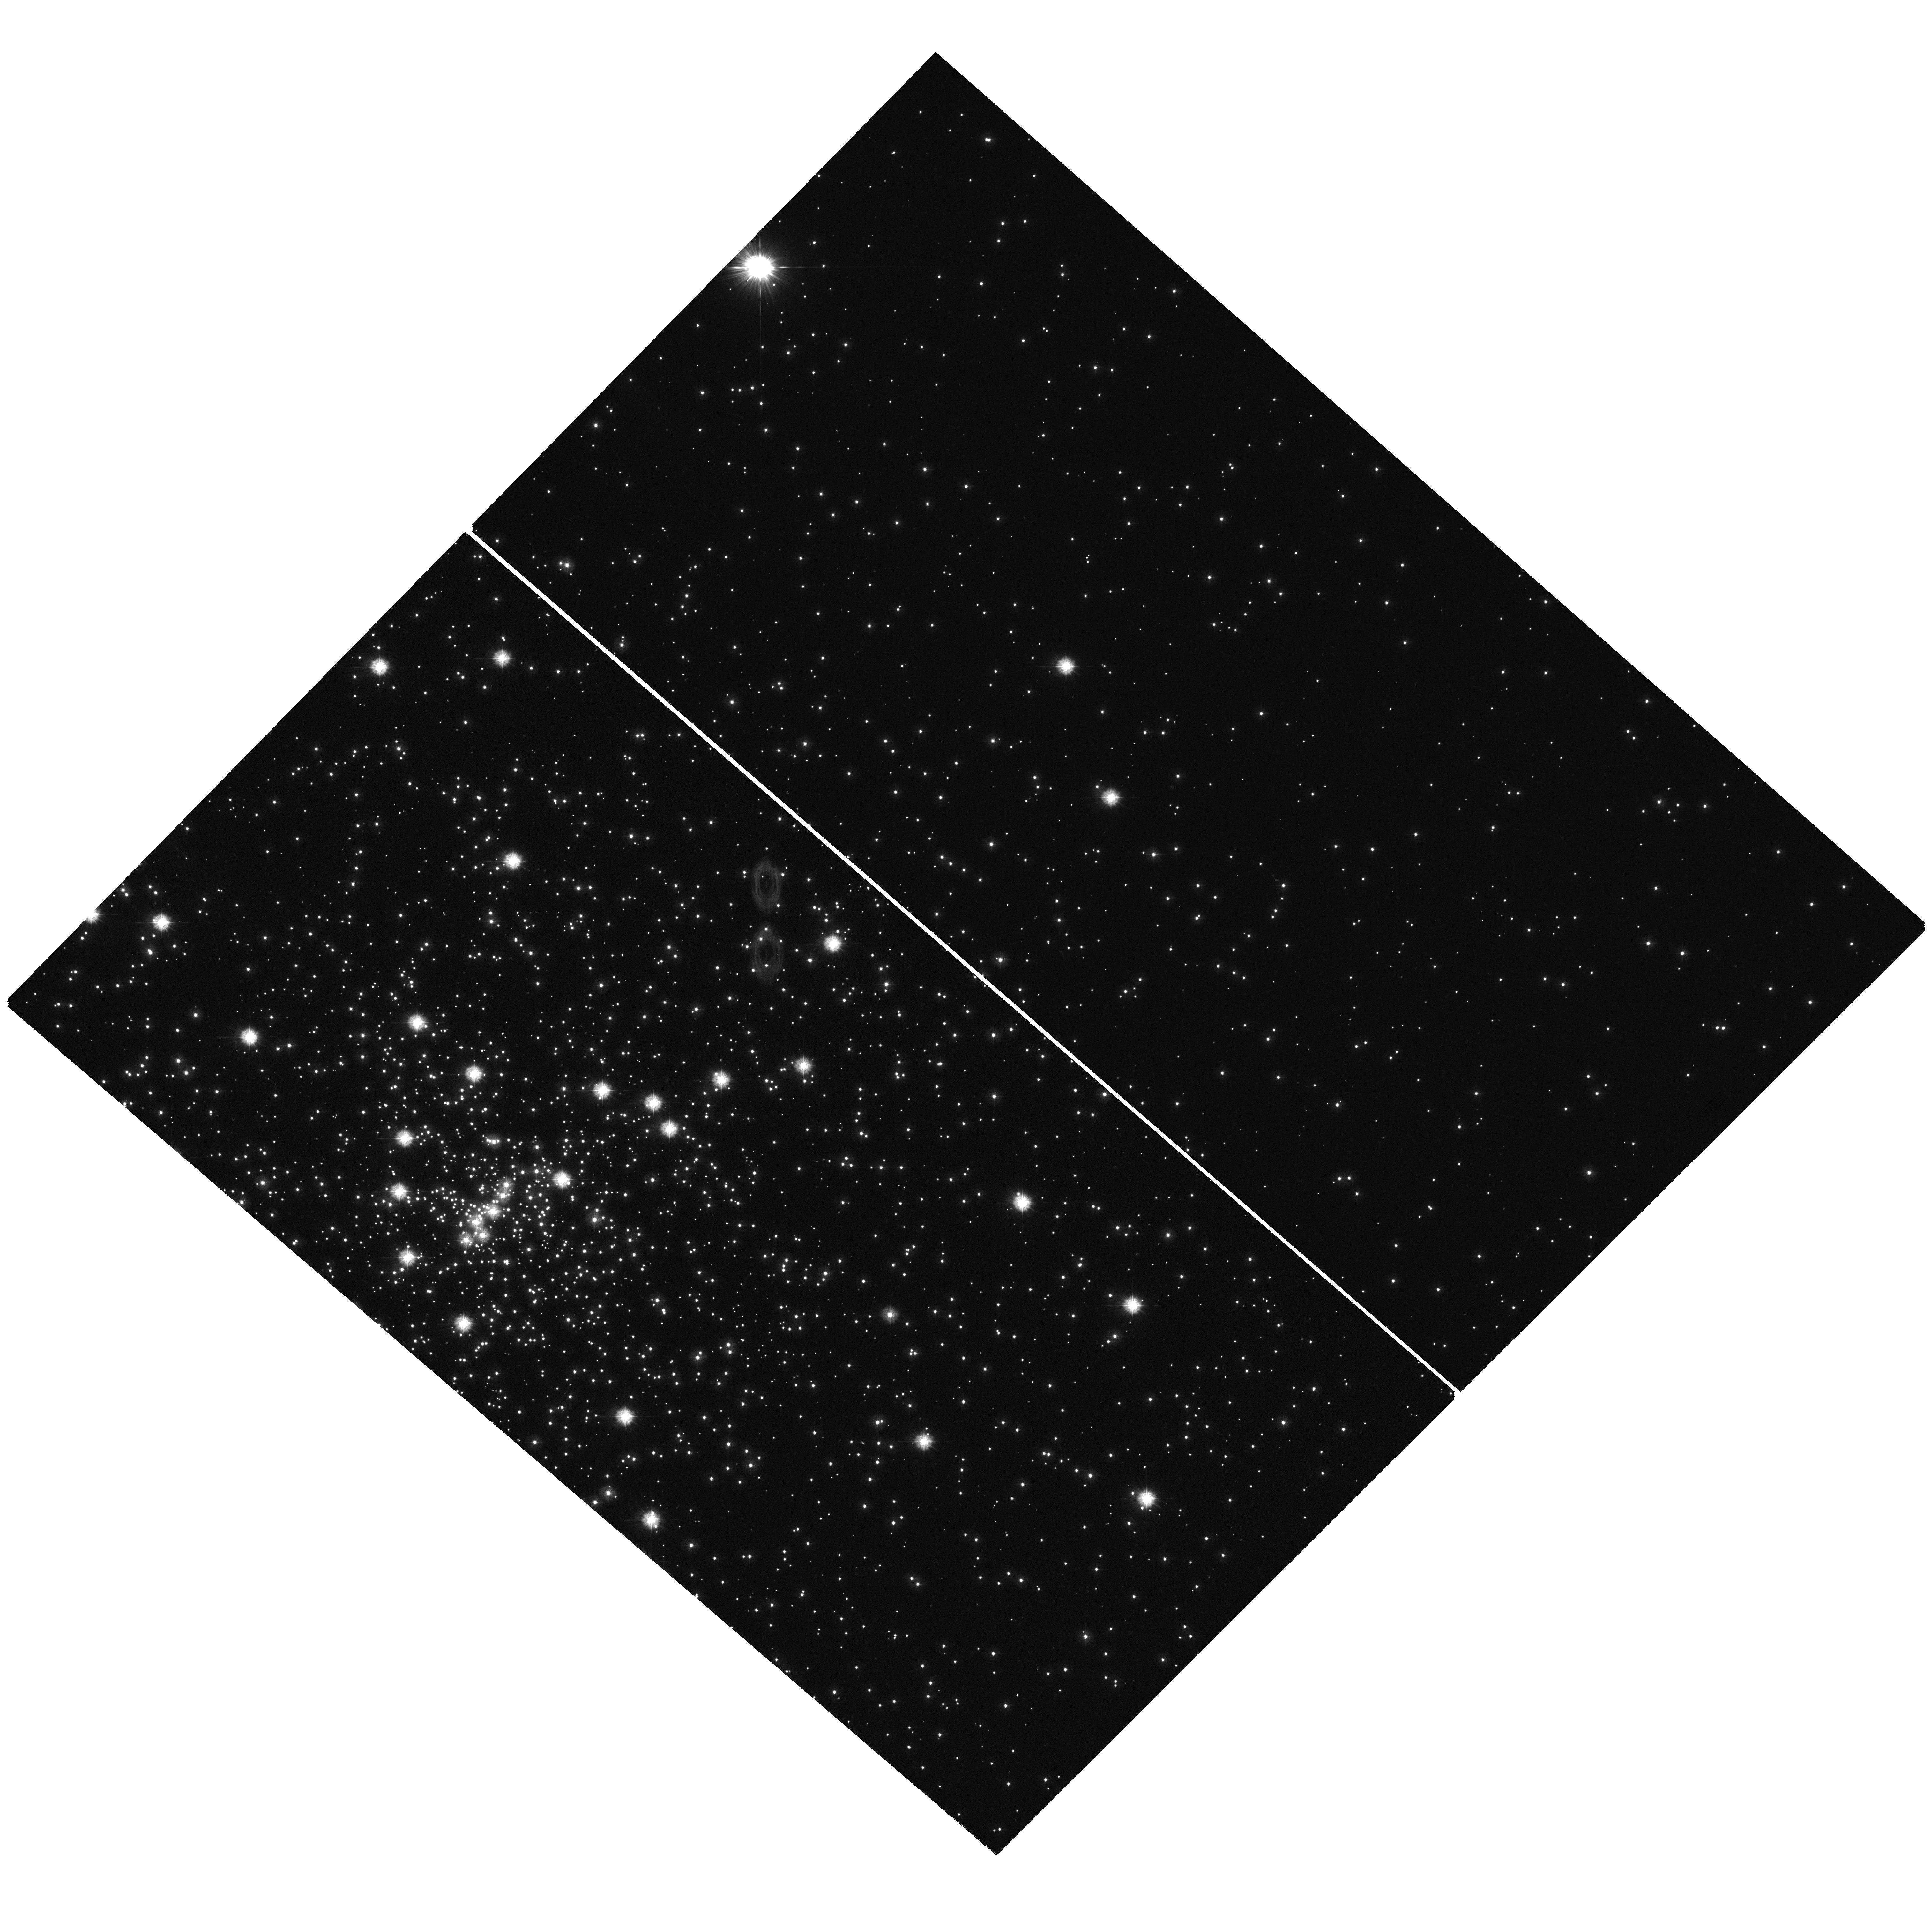
Target: field at RA 265.148°, Dec -53.666°
Instrument: WFC3/UVIS
Filter: F225W
Exposure: 1.5 h
Observation ID: hst_11633_03_wfc3_uvis_f225w_ib3903

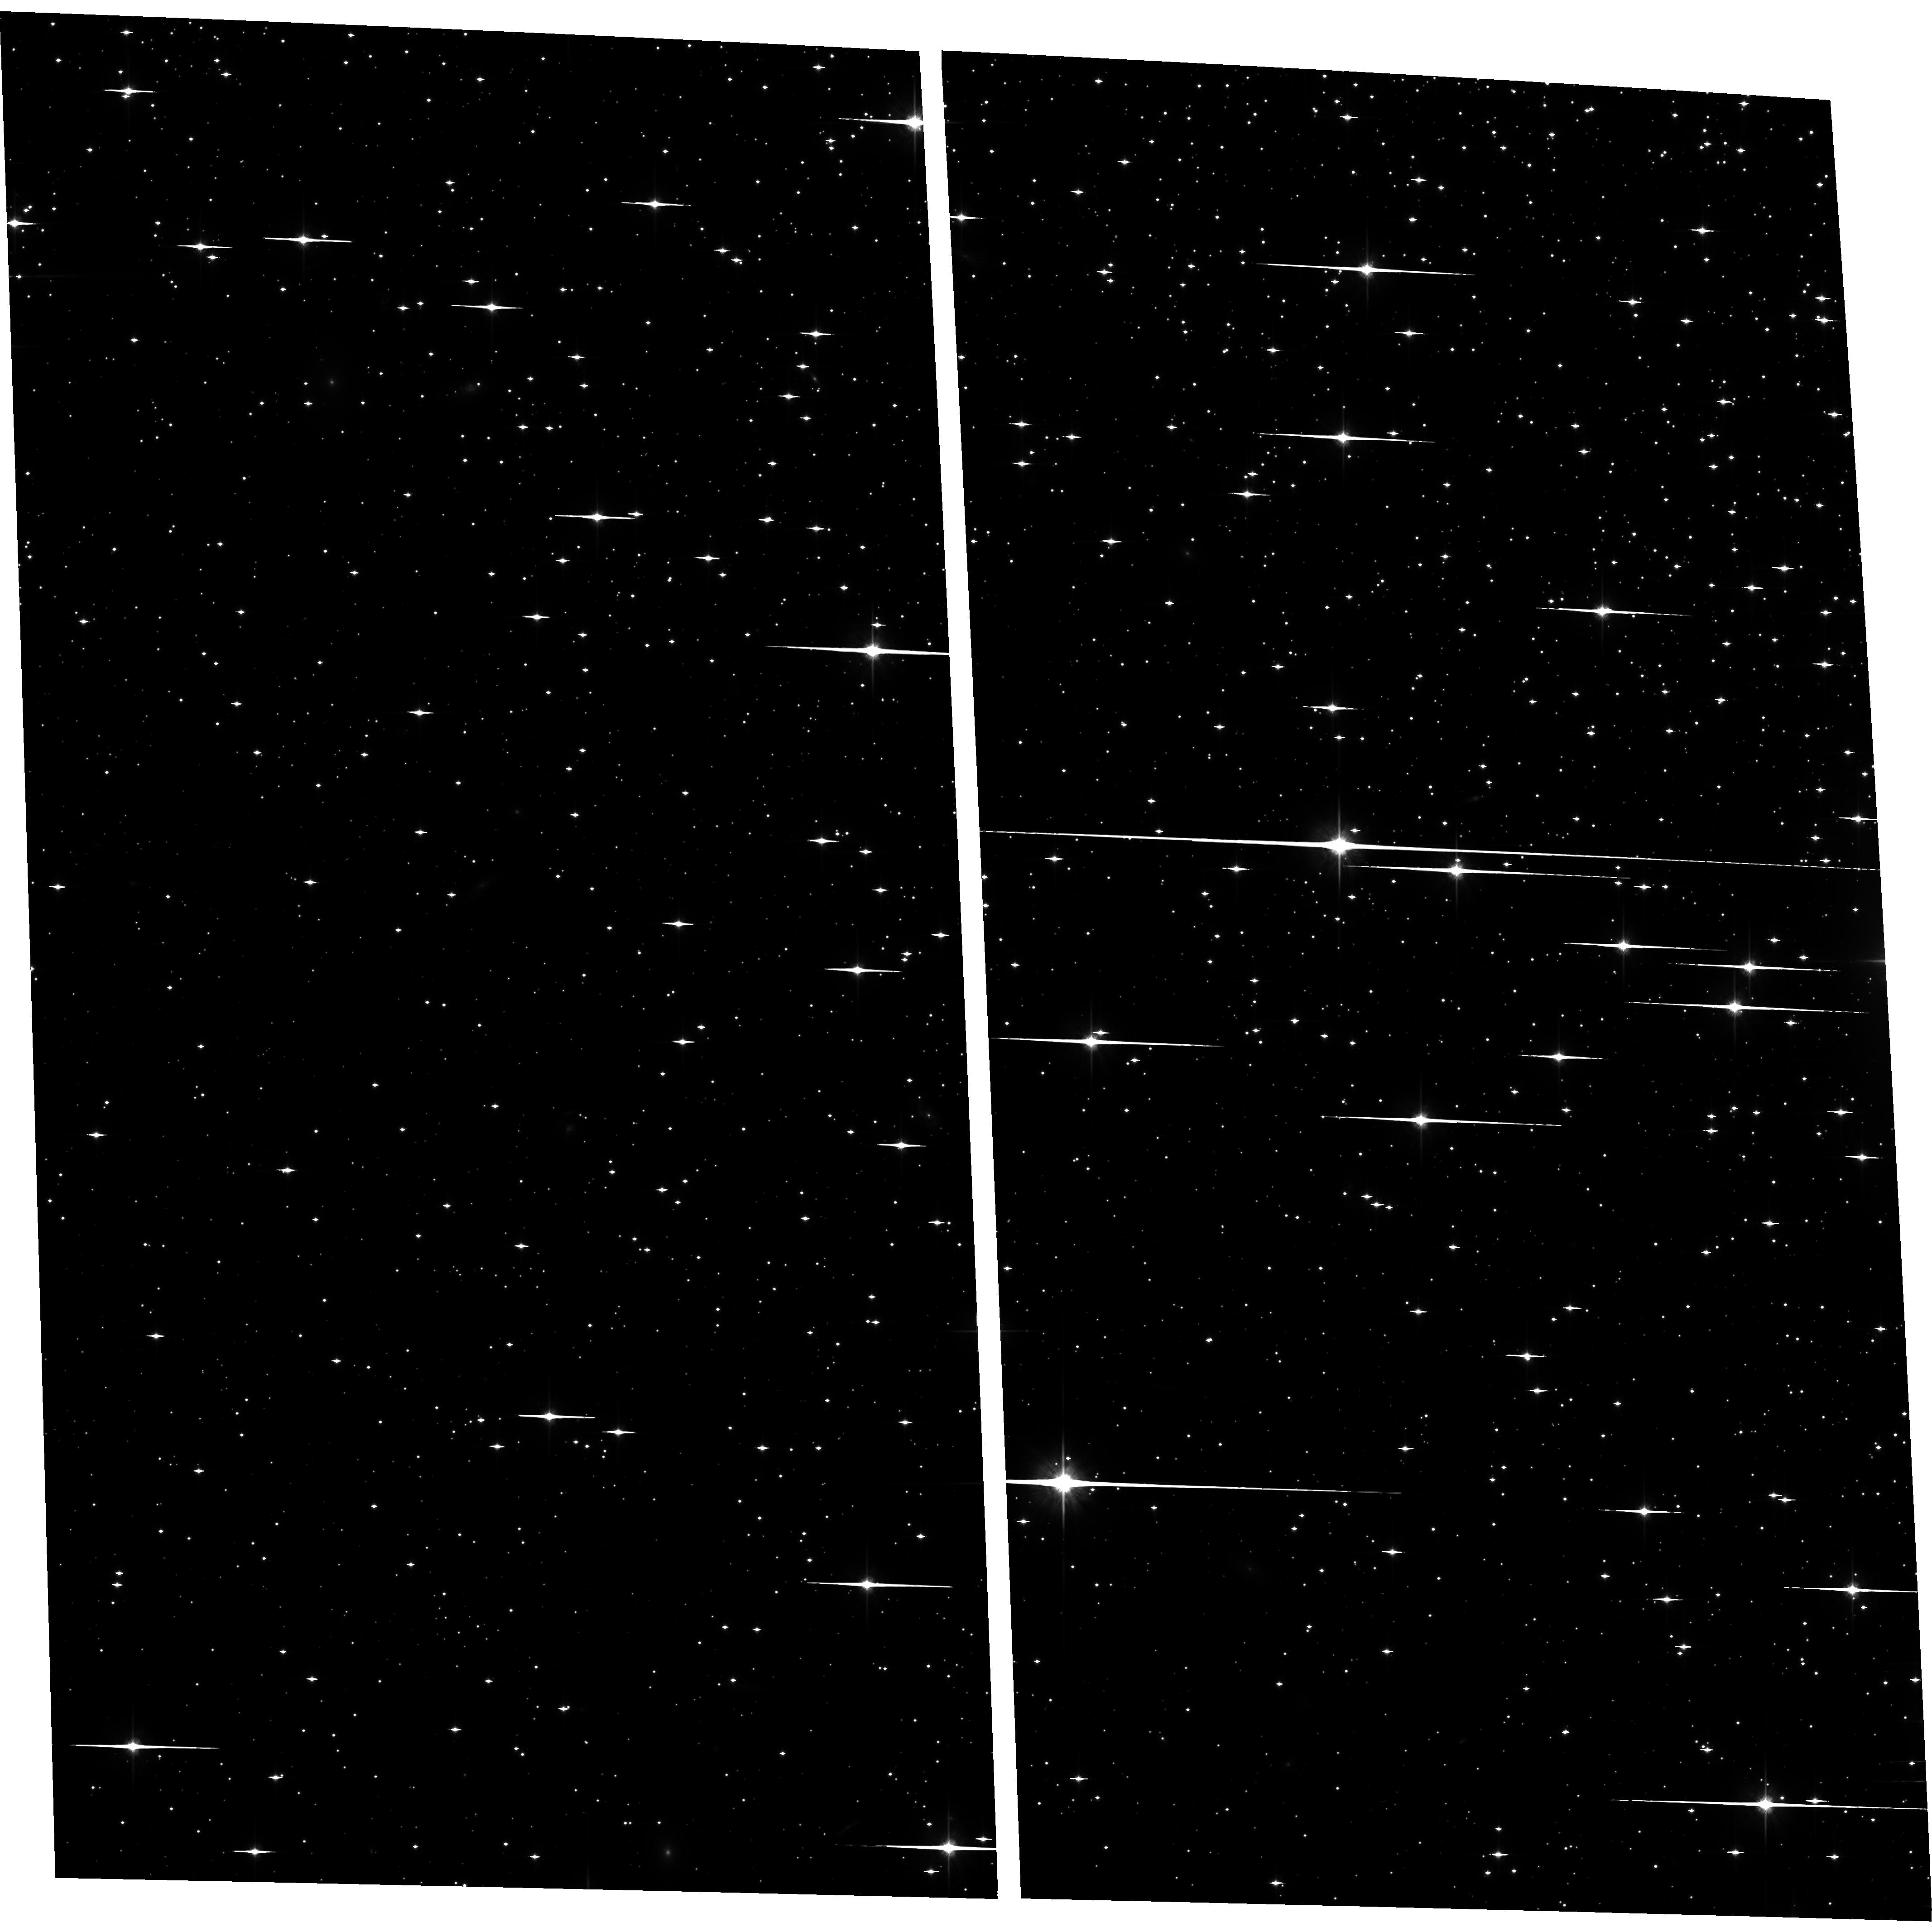
Target: N6397-C13
Instrument: ACS/WFC
Filter: F814W
Exposure: 2.3 h
Observation ID: hst_11633_02_acs_wfc_f814w_jb3902

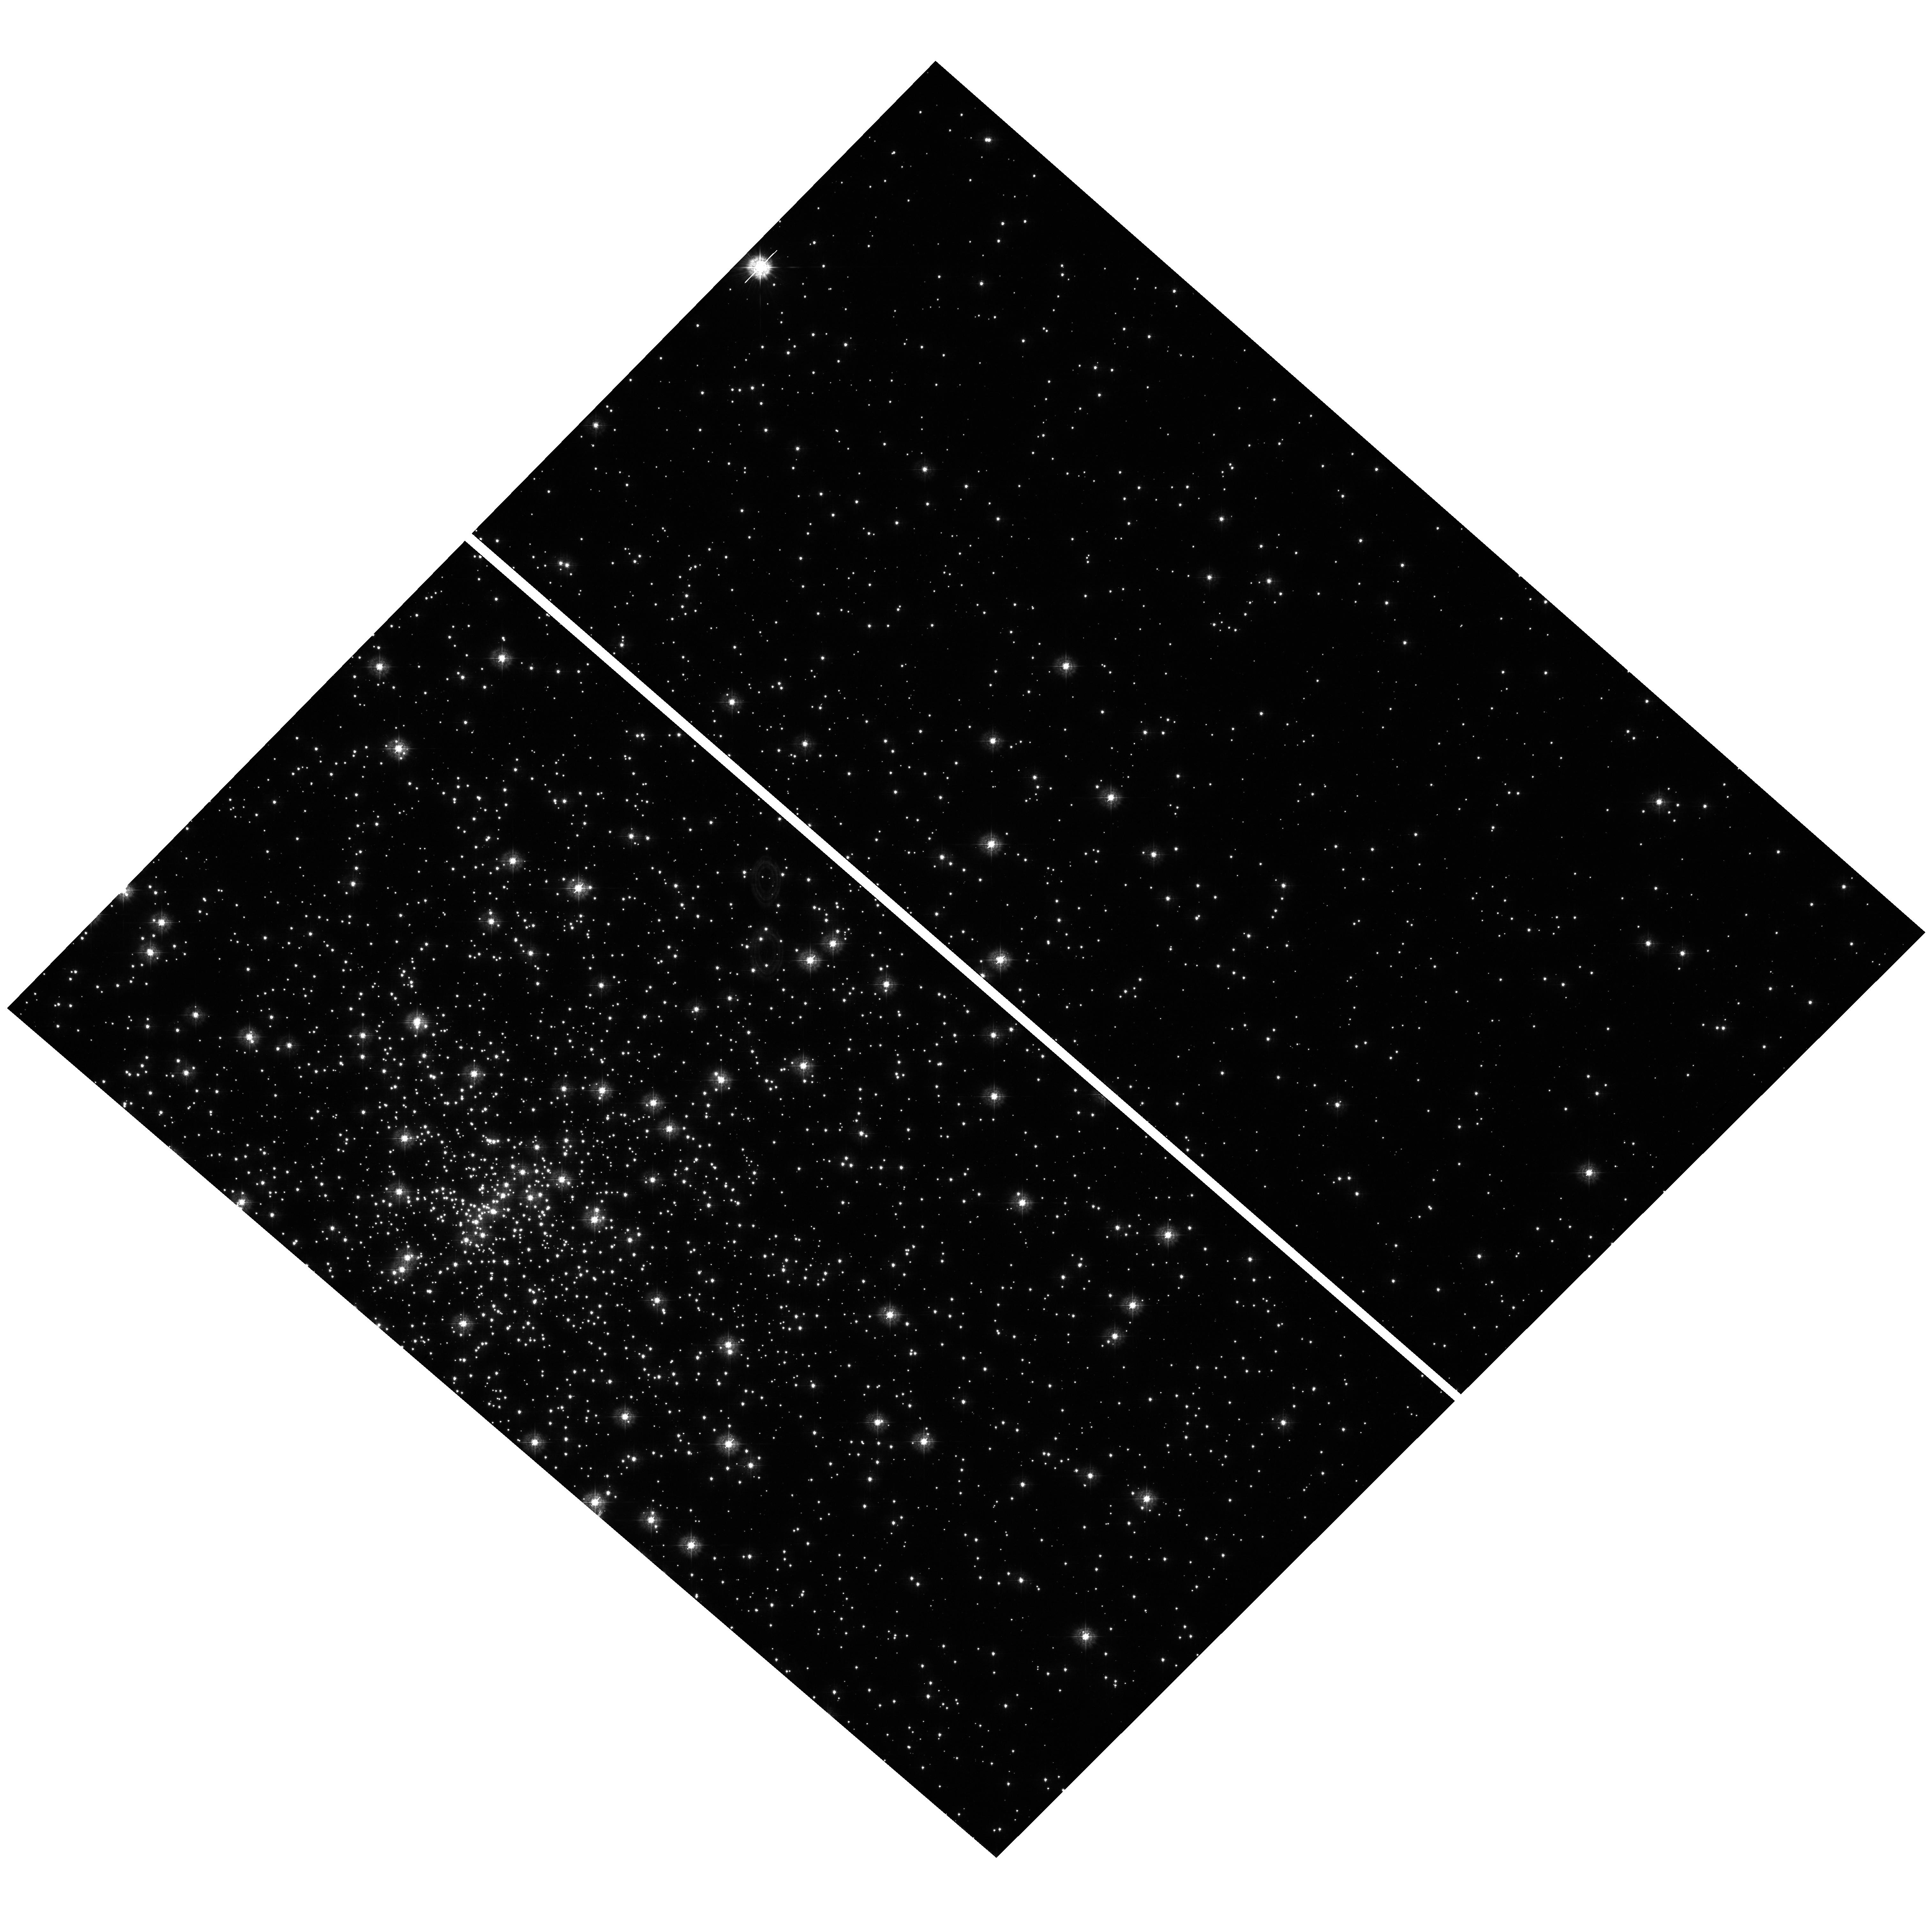
Target: field at RA 265.148°, Dec -53.666°
Instrument: WFC3/UVIS
Filter: F336W
Exposure: 21 min
Observation ID: hst_11633_03_wfc3_uvis_f336w_ib3903

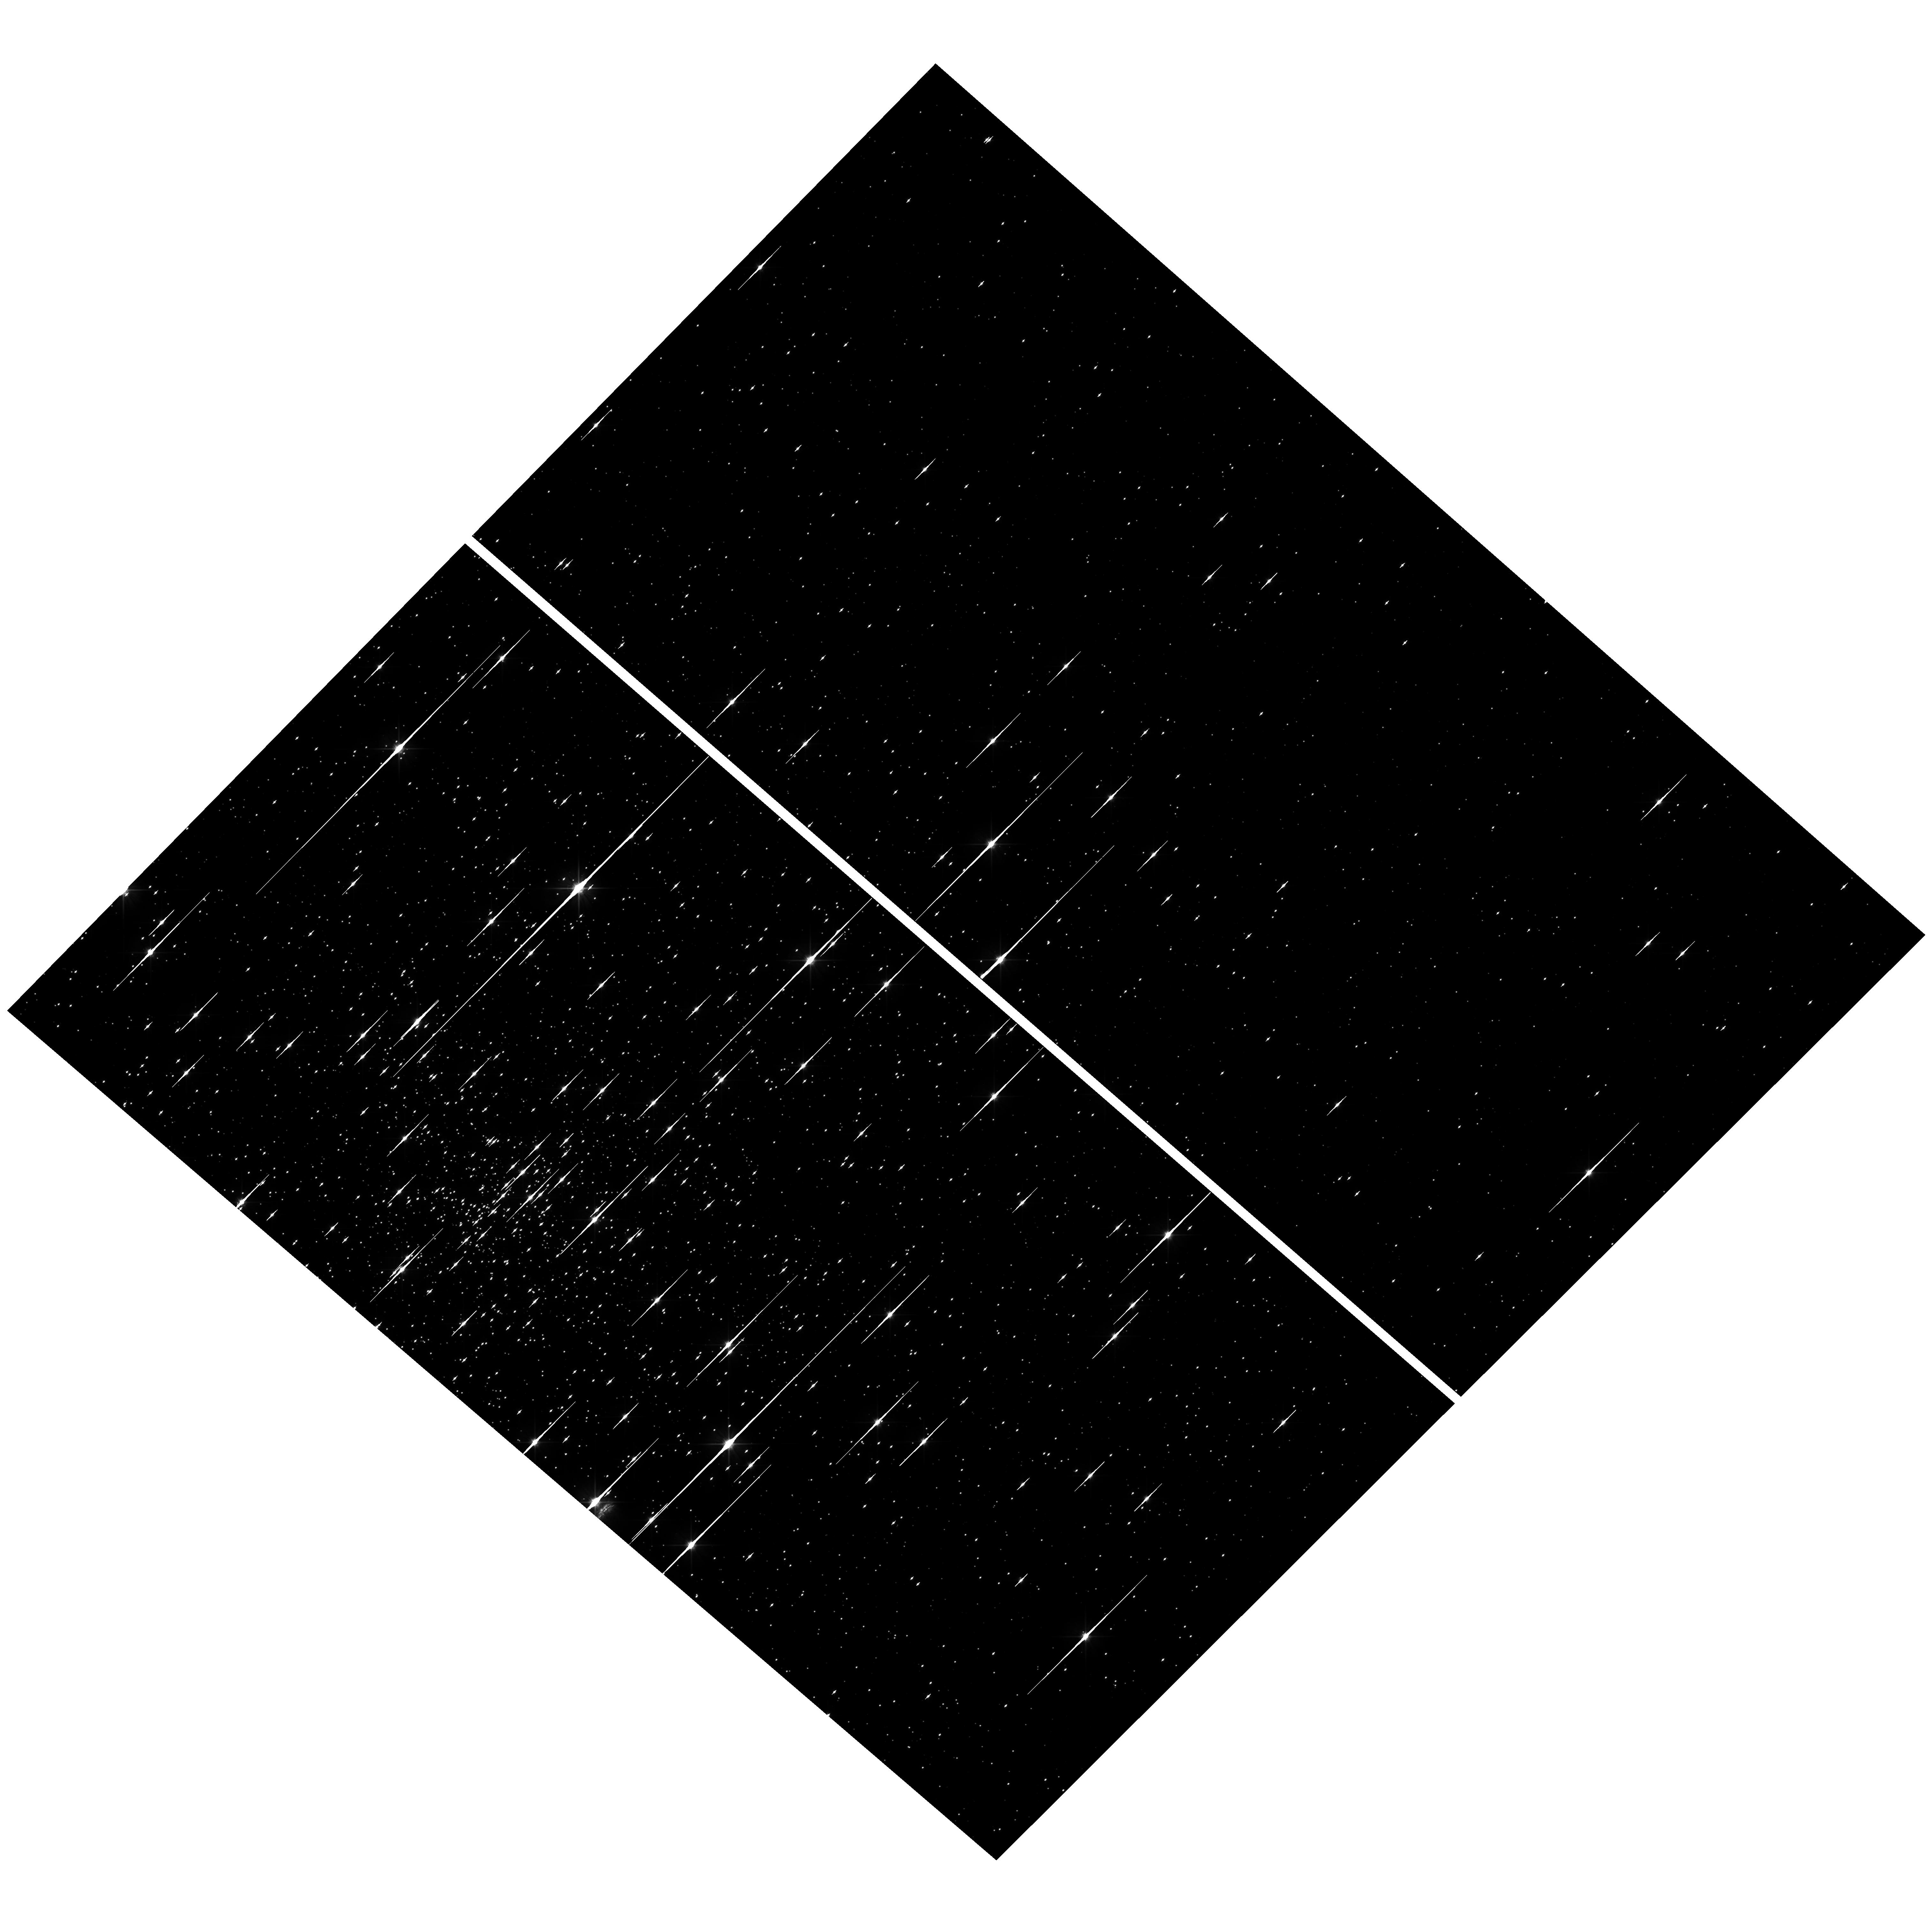
Target: field at RA 265.148°, Dec -53.666°
Instrument: WFC3/UVIS
Filter: F606W
Exposure: 12 min
Observation ID: hst_11633_03_wfc3_uvis_f606w_ib3903

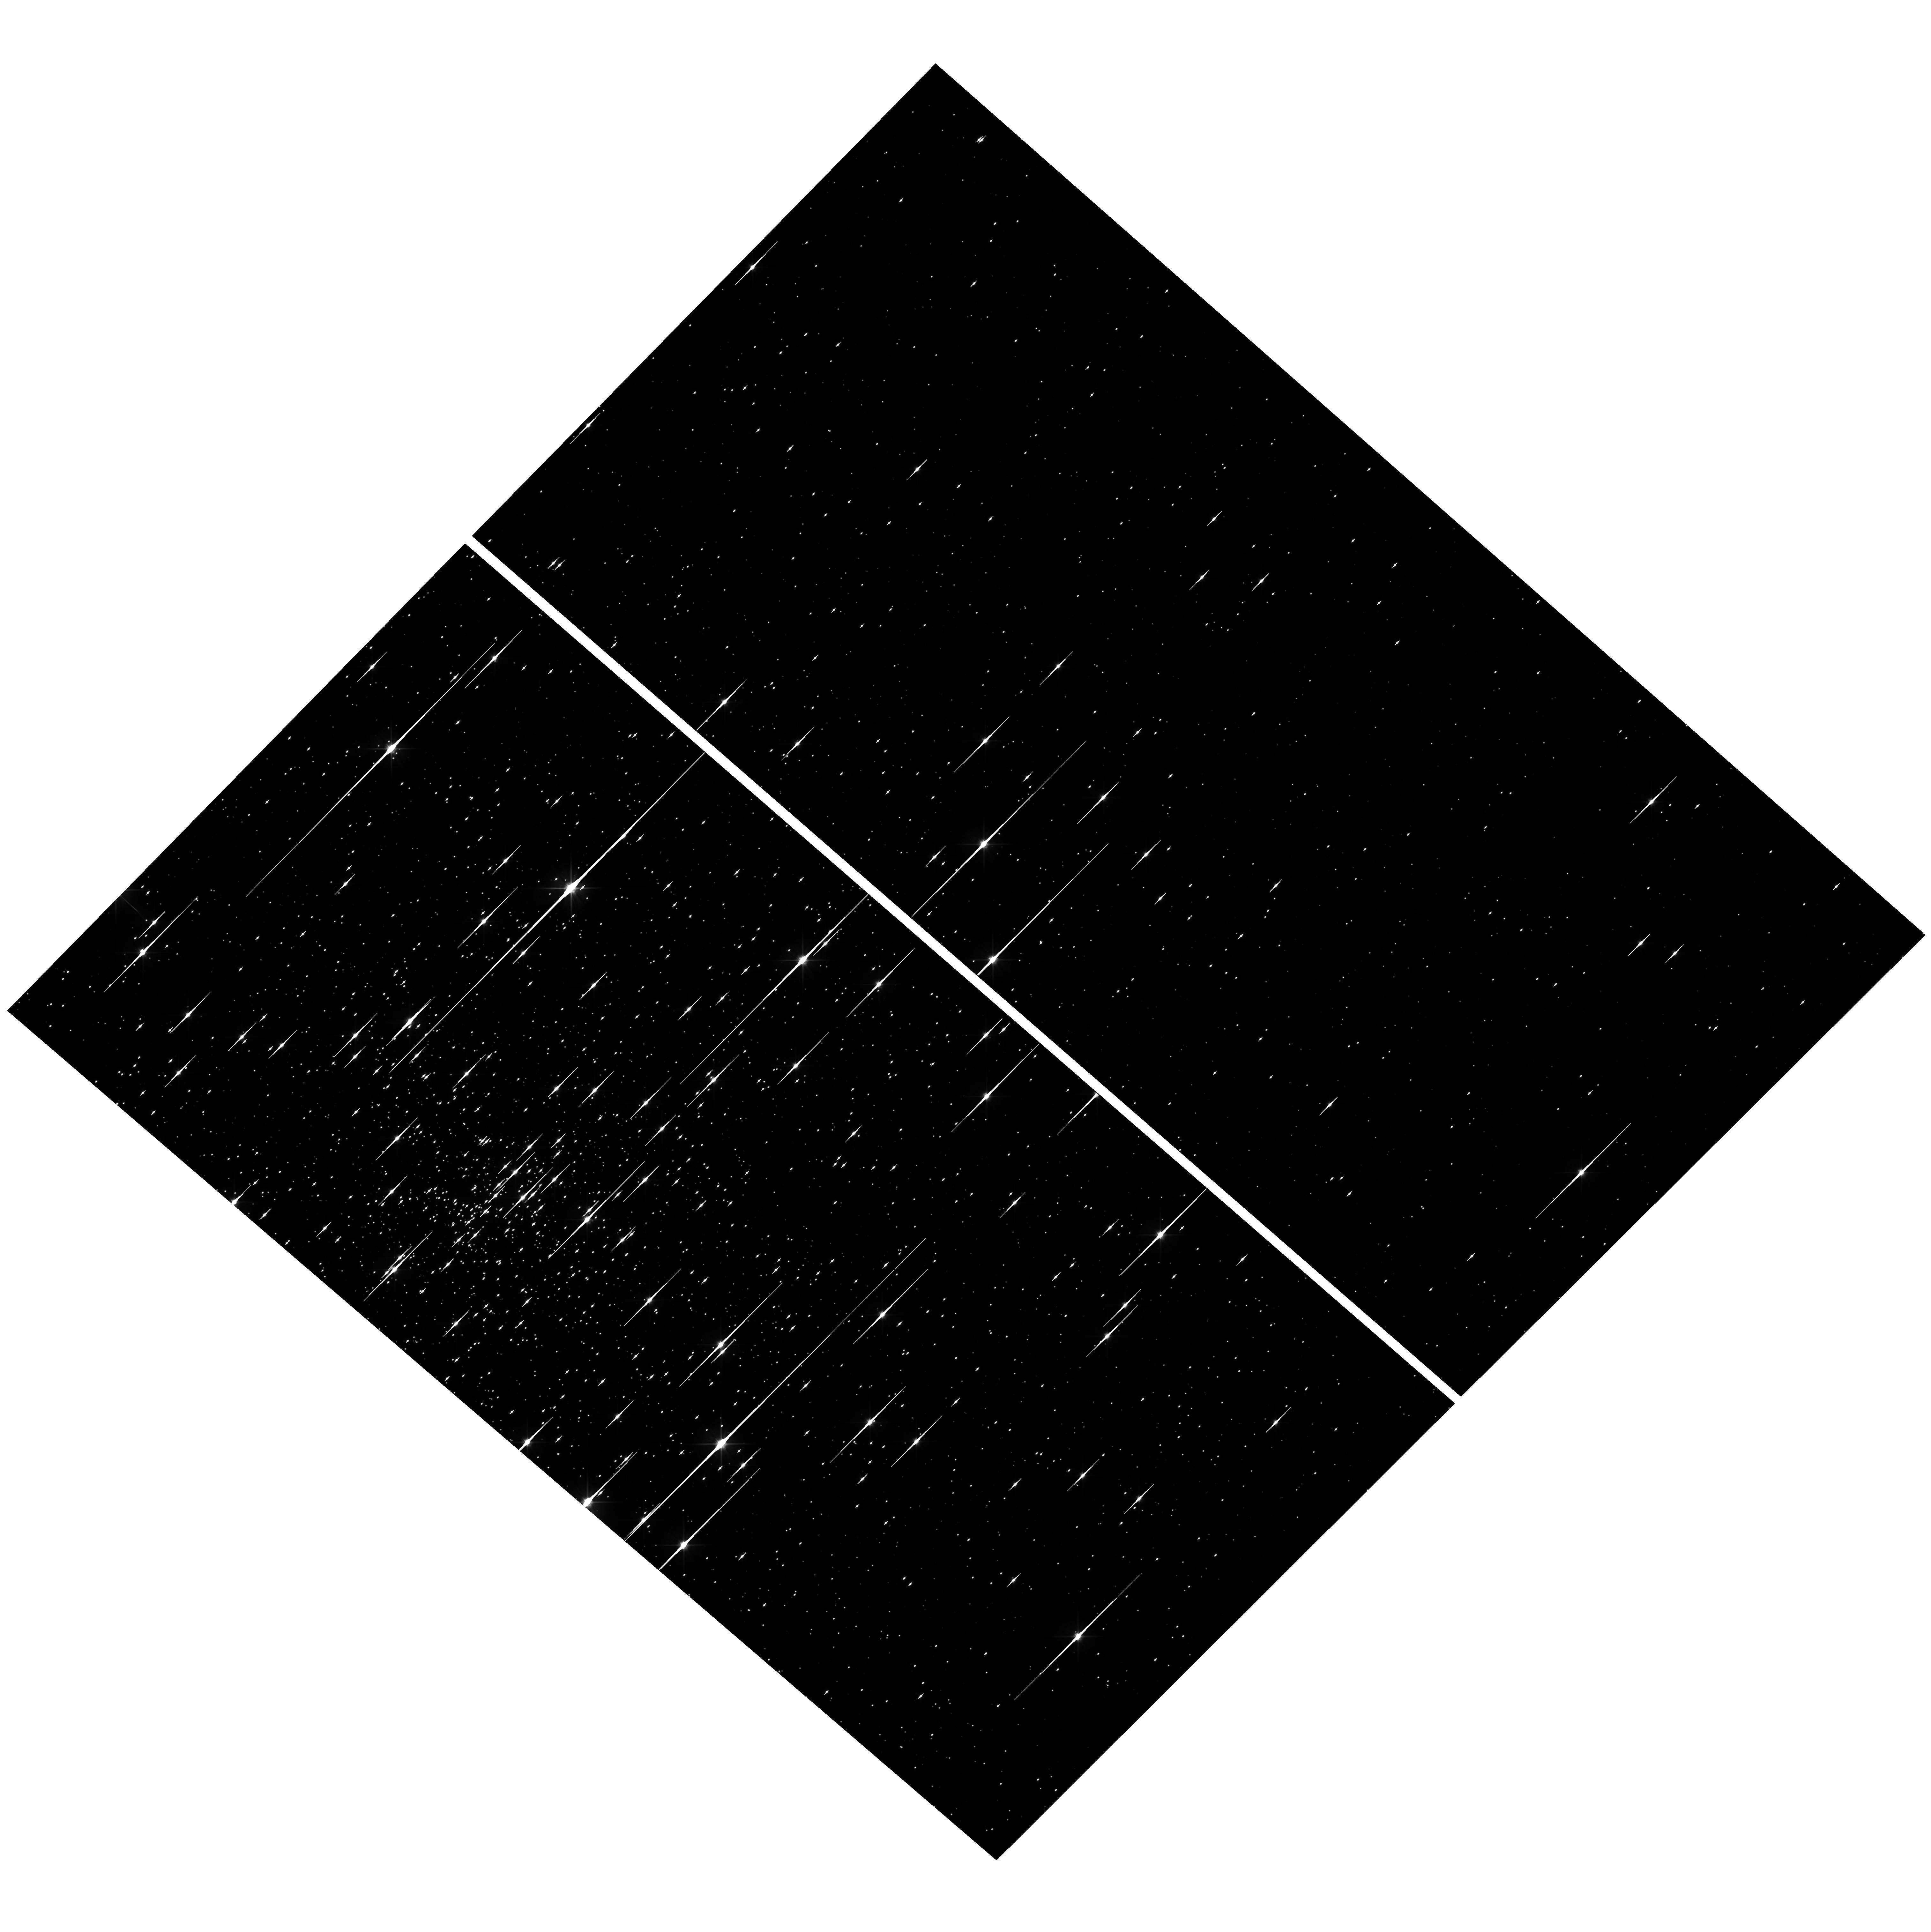
Target: field at RA 265.148°, Dec -53.666°
Instrument: WFC3/UVIS
Filter: F606W
Exposure: 12 min
Observation ID: hst_11633_01_wfc3_uvis_f606w_ib3901

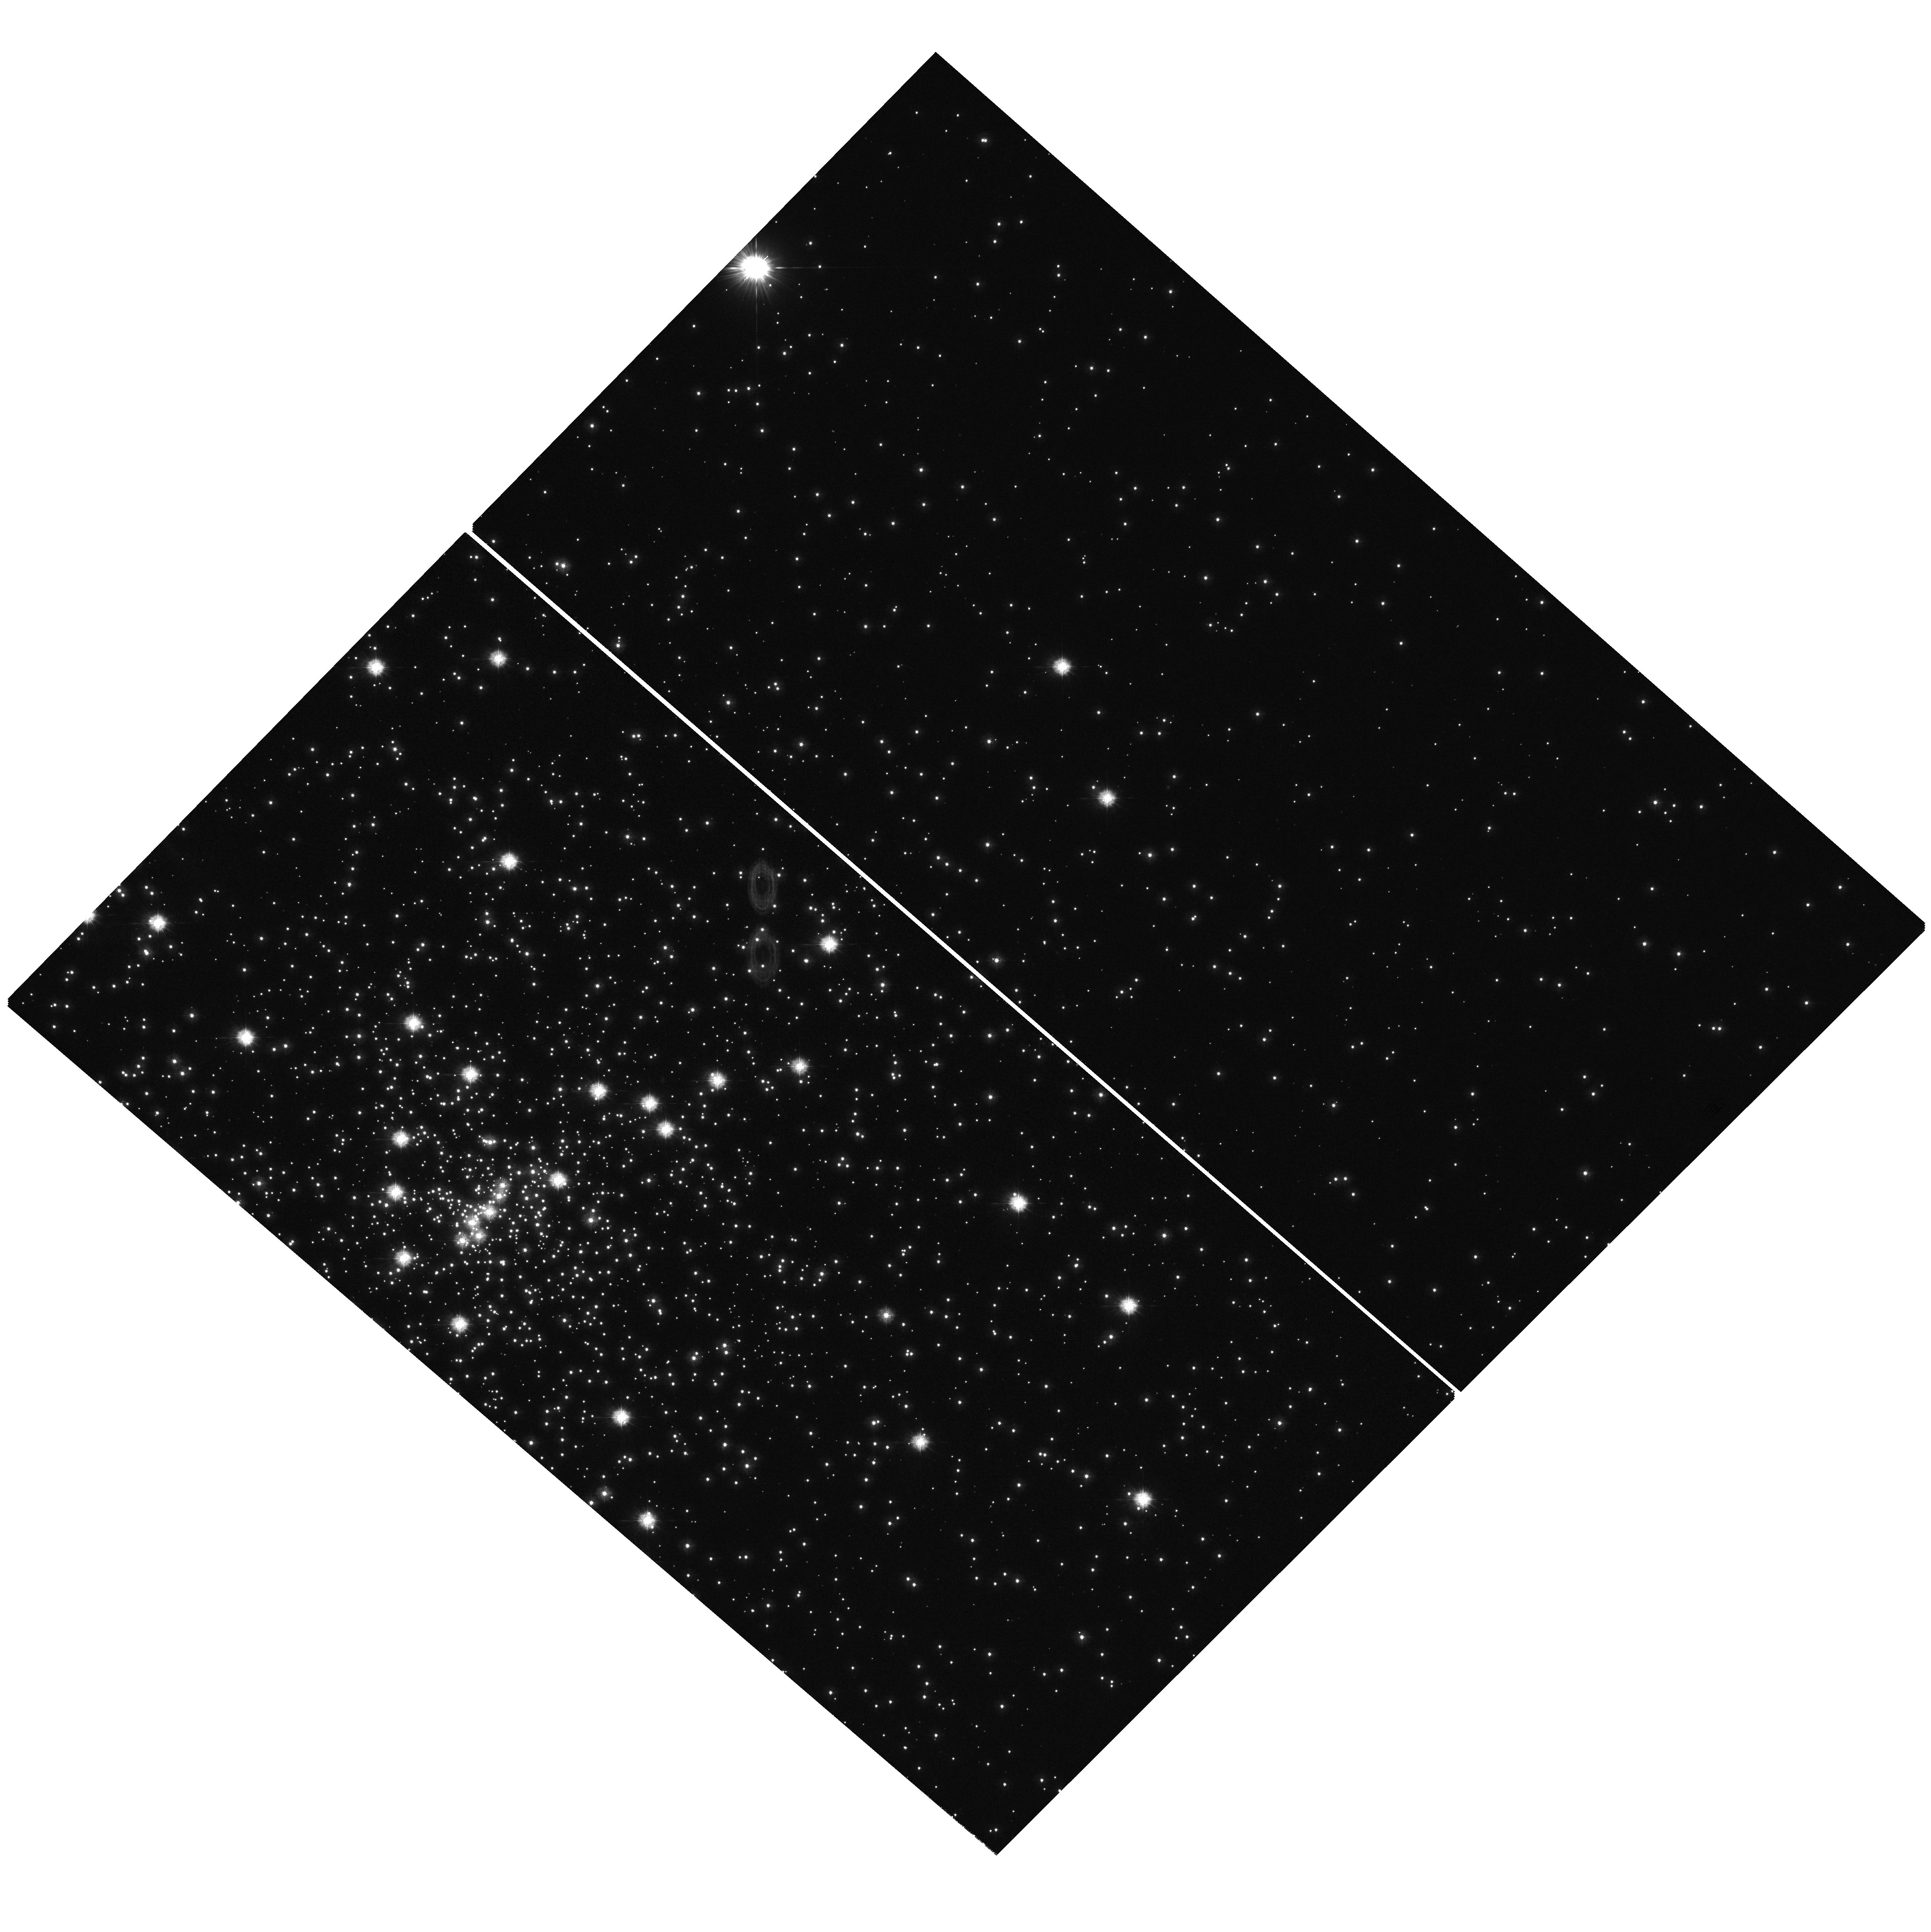
Target: field at RA 265.148°, Dec -53.666°
Instrument: WFC3/UVIS
Filter: F225W
Exposure: 1.5 h
Observation ID: hst_11633_02_wfc3_uvis_f225w_ib3902

A Precision White Dwarf Cooling Age for NGC 6397 (PI: Rich, R. Michael)

We propose to obtain second epoch imaging of the globular cluster NGC 6397, which has the deepest ACS/WFC dataset (126 orbits in Cycle 13) ever obtained in a globular cluster. These additional 14 orbits would enable the construction of a proper motion - cleaned white dwarf cooling sequence reaching fainter than the observed truncation point of the white dwarf luminosity function; a byproduct will be absolute proper motions (relative to the extragalactic reference frame) of the rich spheroid field population. Our data shows the long sought ``blue hook'', a feature in the WD cooling sequence predicted in theoretical white dwarf models; the improved photometry and statistics afforded by the second epoch observations are needed to confirm the blue hook and to test other aspects of white dwarf cooling models that contribute to a 0.5 Gyr or greater uncertainty in the age. The proposed observations will provide formal constraints on the age and formation timescale of NGC 6397 that will be smaller than 1 Gyr and place the cluster's formation epoch relative to the end of reionization. The final proper motion-purified white dwarf sequence will be a powerful constraint for white dwarf cooling models and atmospheres, the basis for white dwarf-based globular cluster age determinations, and also constrain the fraction of binary white dwarfs.